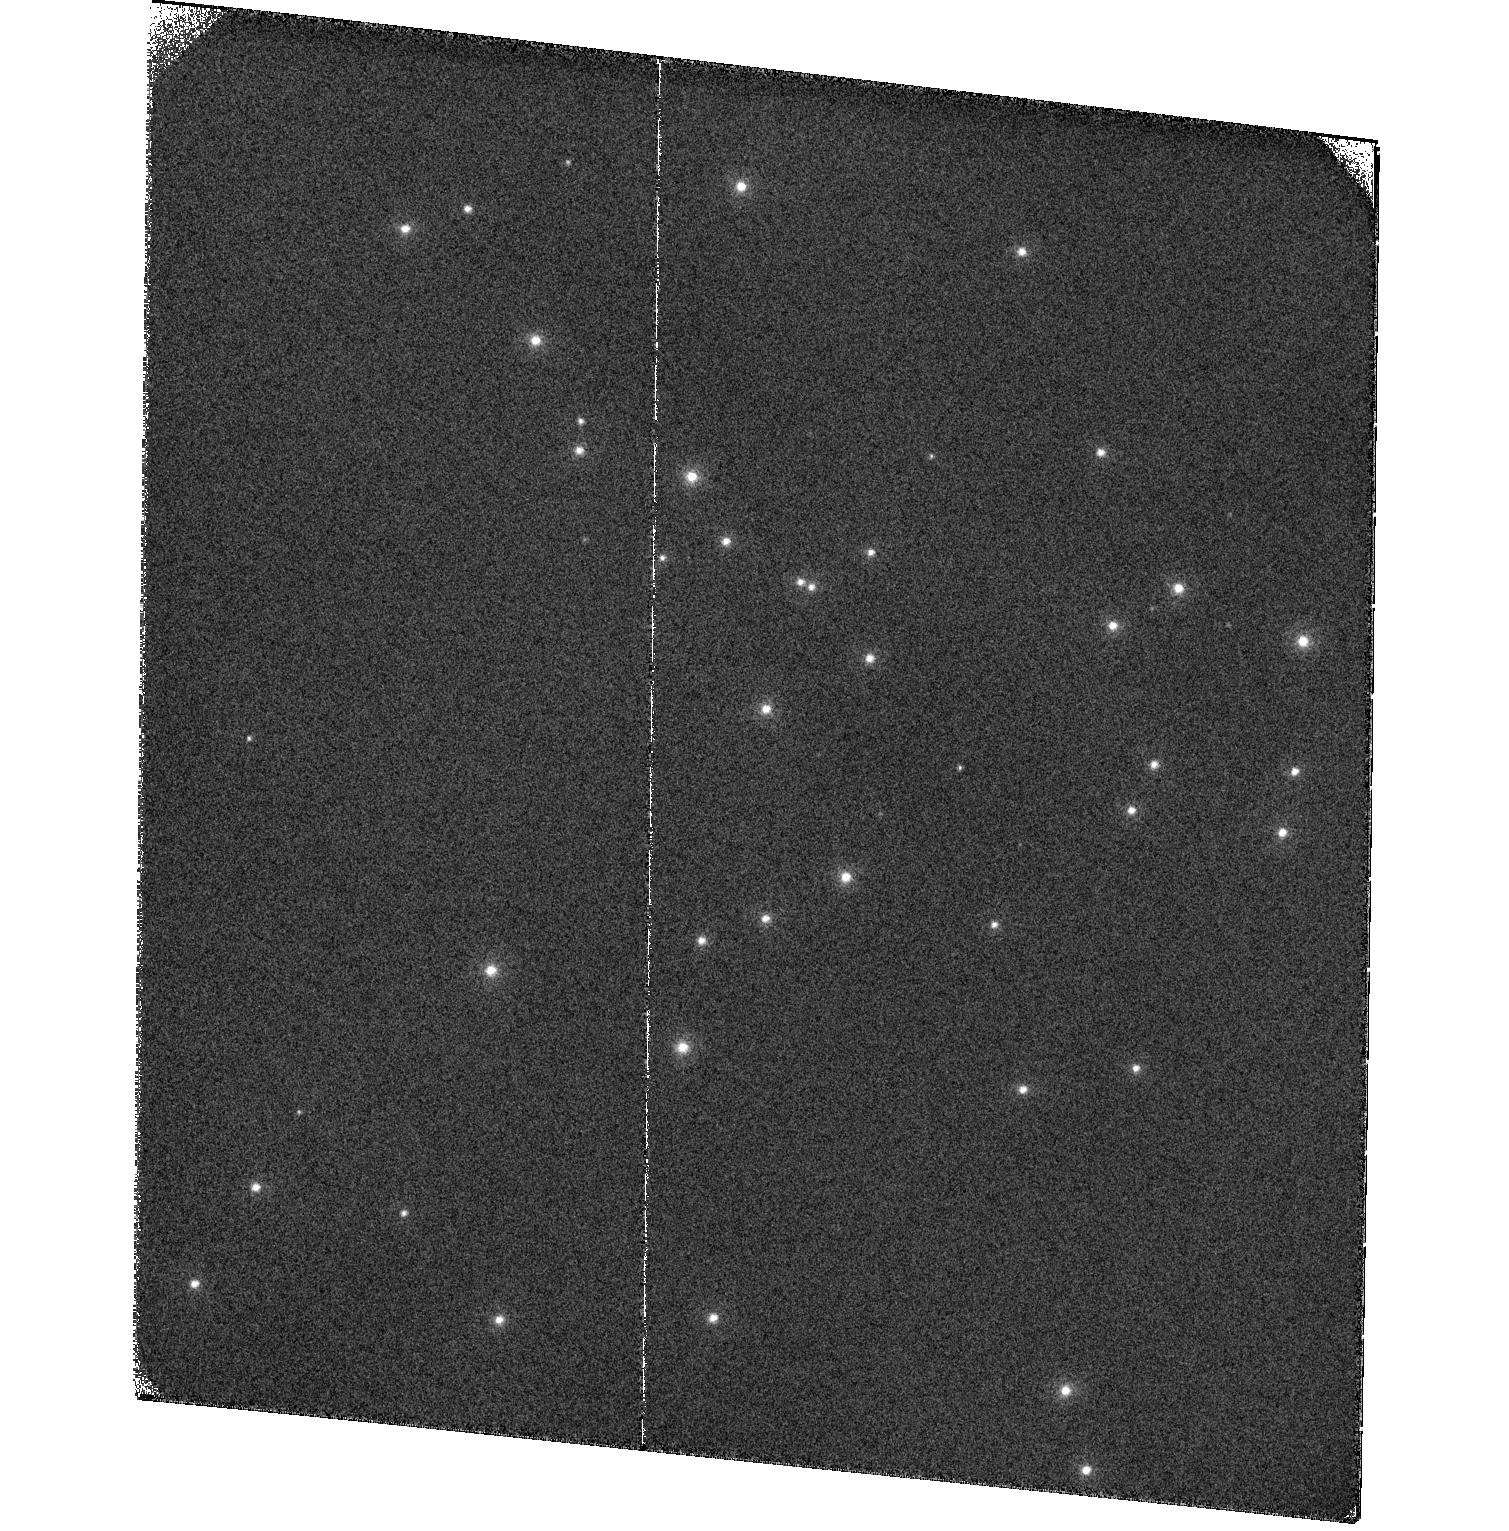
Target: NGC6681
Instrument: ACS/SBC
Filter: F122M
Exposure: 27 min
Observation ID: hst_17981_02_acs_sbc_f122m_jflk02

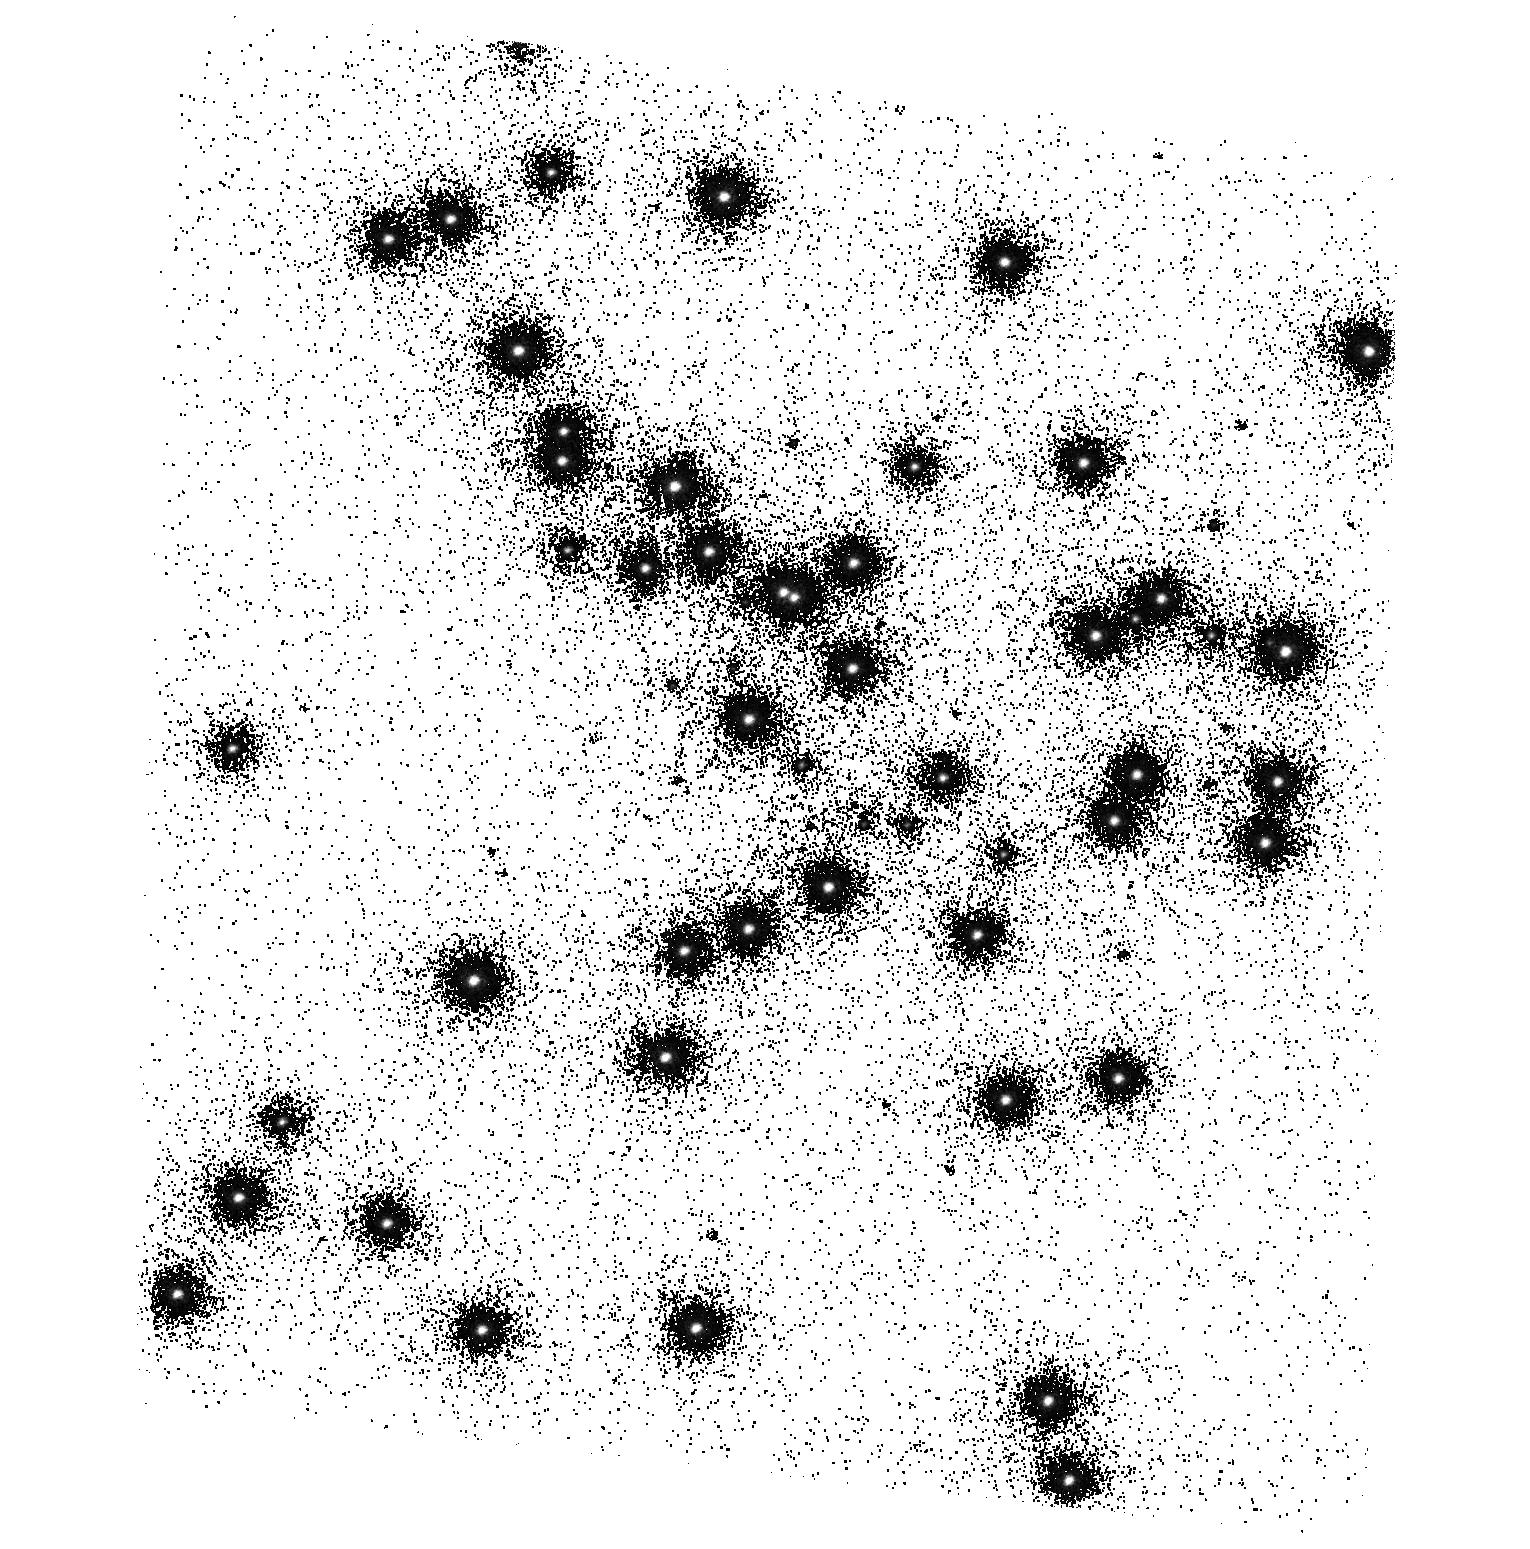
Target: NGC6681
Instrument: ACS/SBC
Filter: F140LP
Exposure: 2 min
Observation ID: hst_17981_01_acs_sbc_f140lp_jflk01

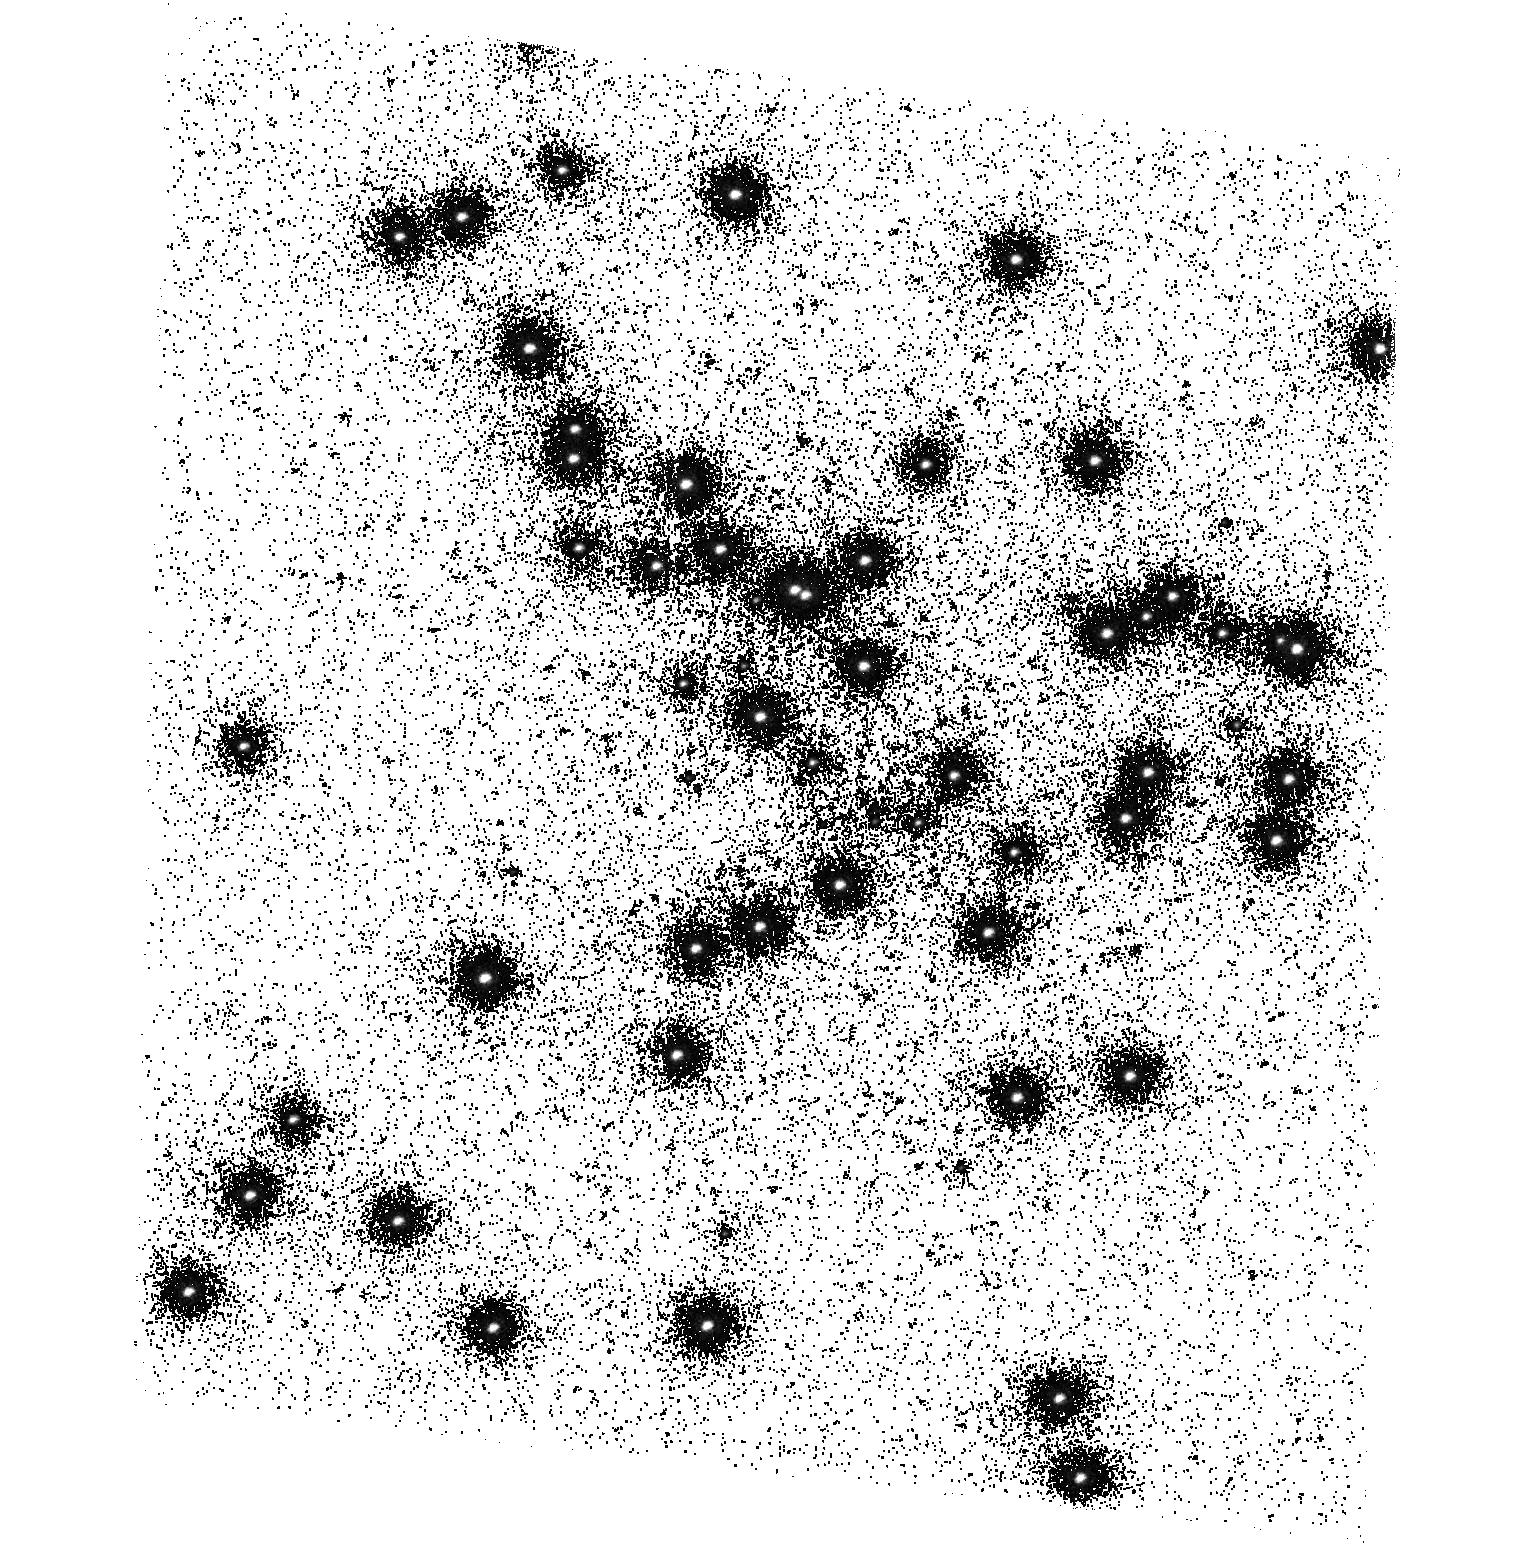
Target: NGC6681
Instrument: ACS/SBC
Filter: F165LP
Exposure: 12 min
Observation ID: hst_17981_01_acs_sbc_f165lp_jflk01

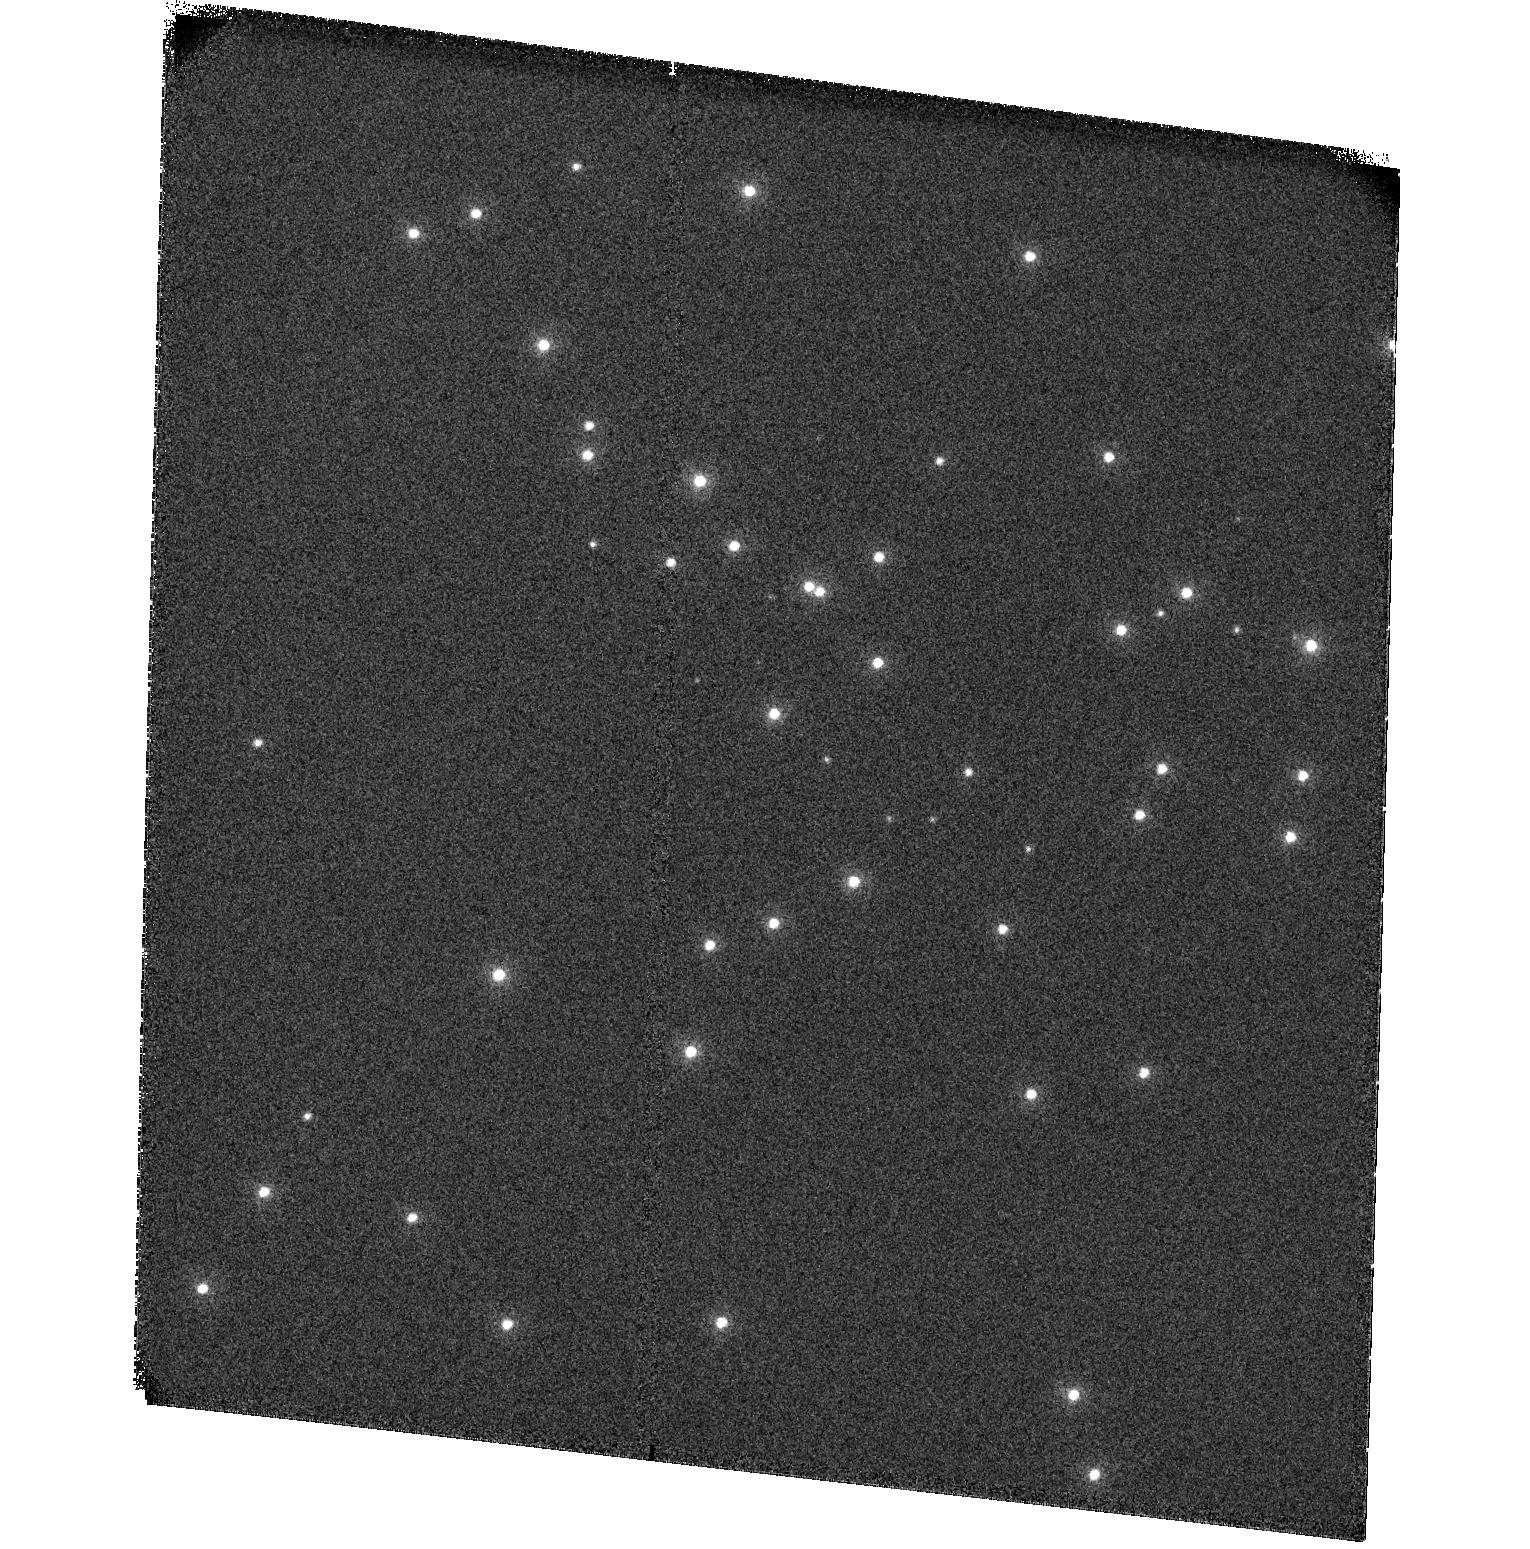
Target: NGC6681
Instrument: ACS/SBC
Filter: F115LP
Exposure: 1 min
Observation ID: hst_17981_01_acs_sbc_f115lp_jflk01

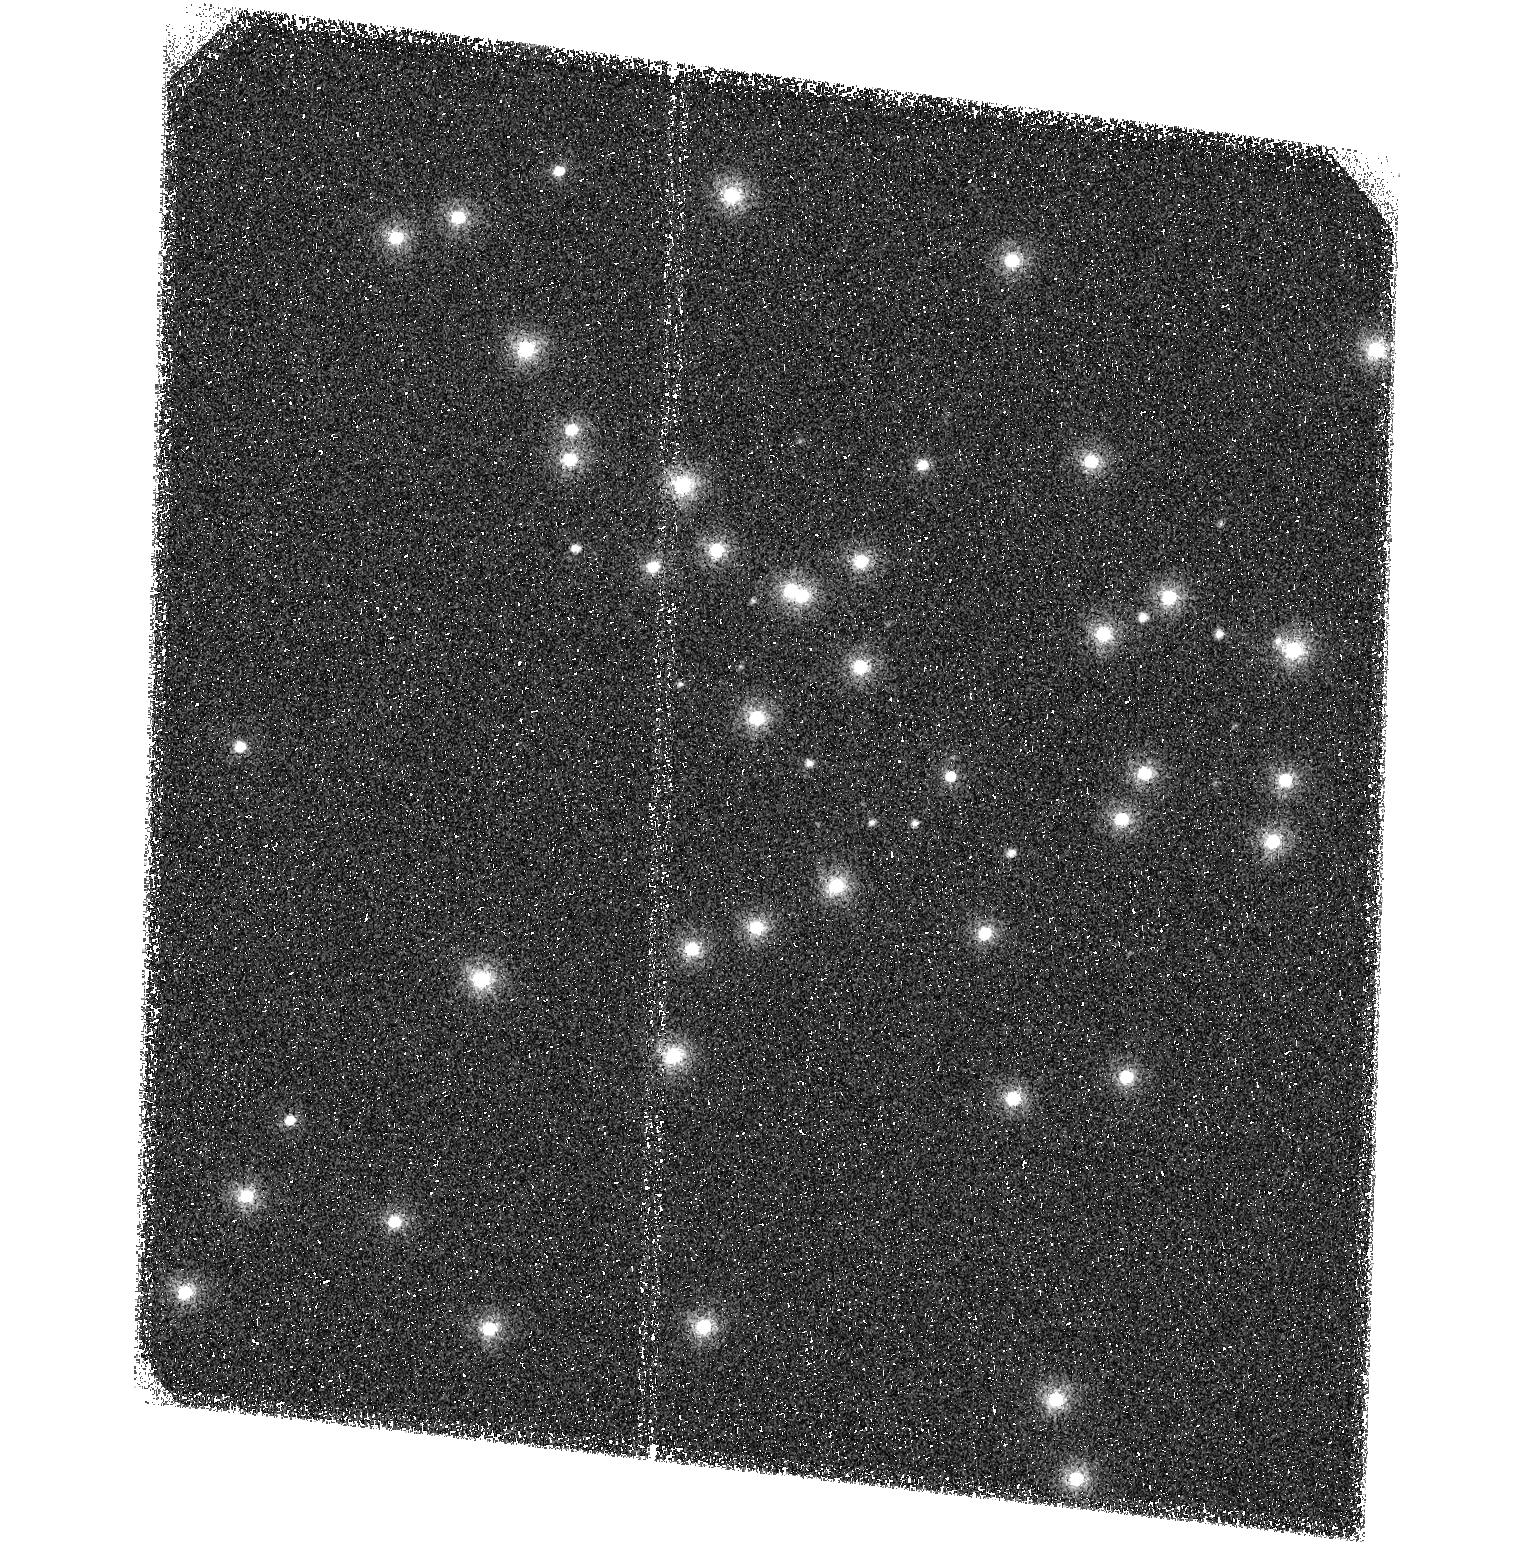
Target: NGC6681
Instrument: ACS/SBC
Filter: F125LP
Exposure: 1 min
Observation ID: hst_17981_01_acs_sbc_f125lp_jflk01

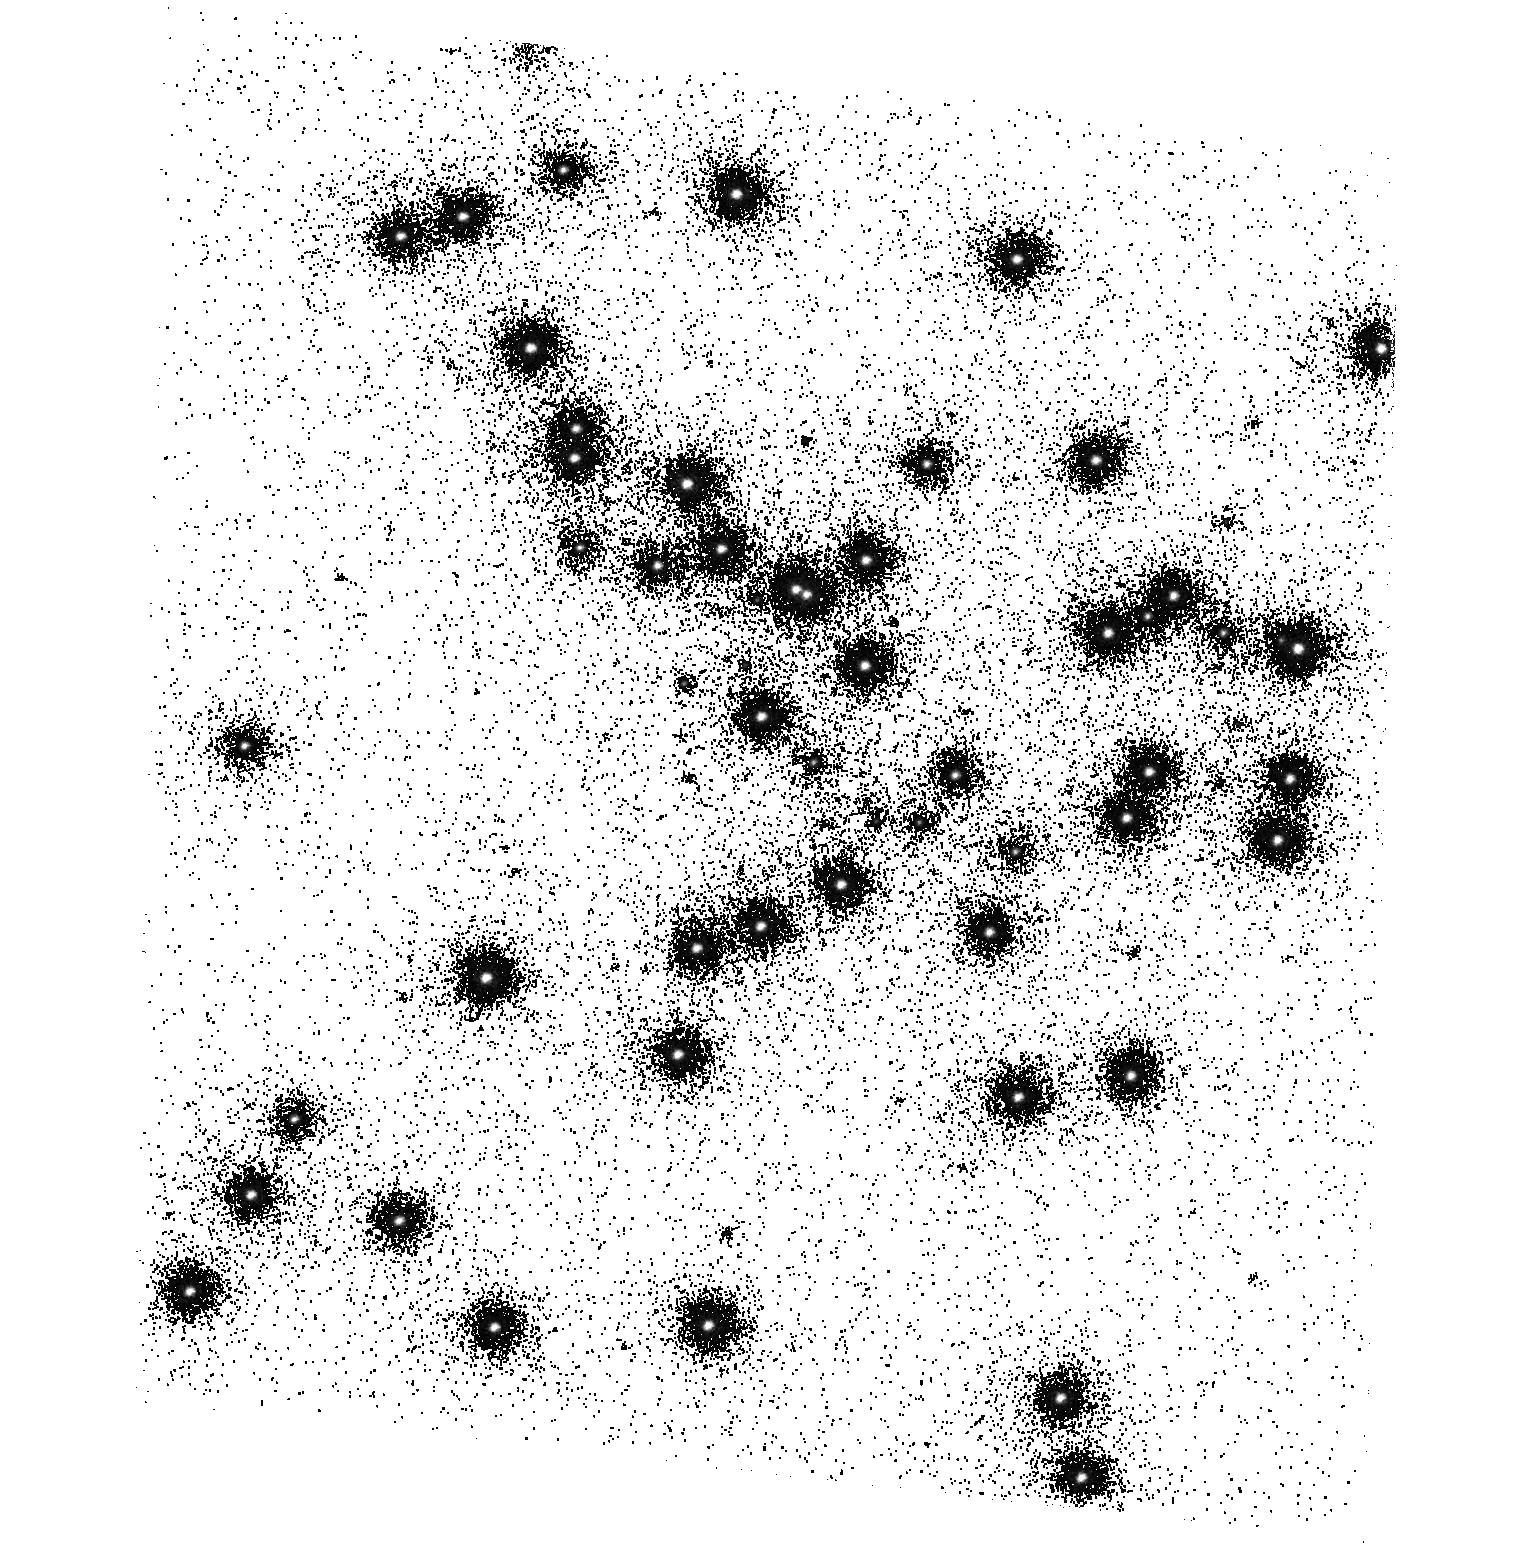
Target: NGC6681
Instrument: ACS/SBC
Filter: F150LP
Exposure: 2 min
Observation ID: hst_17981_01_acs_sbc_f150lp_jflk01

ACS SBC Photometric Monitor (PI: Avila, Roberto)

This program tracks the sensitivity of the Solar Blind Channel. The observations consist of SBC imaging and spectroscopy of the cluster NGC 6681 in order to monitor the temporal evolution of the UV sensitivity. All six filters and the two prisms will be used. Dark frames are also obtained. The sensitivity measurements are incorporated into the filter throughput tables and the IMPHTTAB.